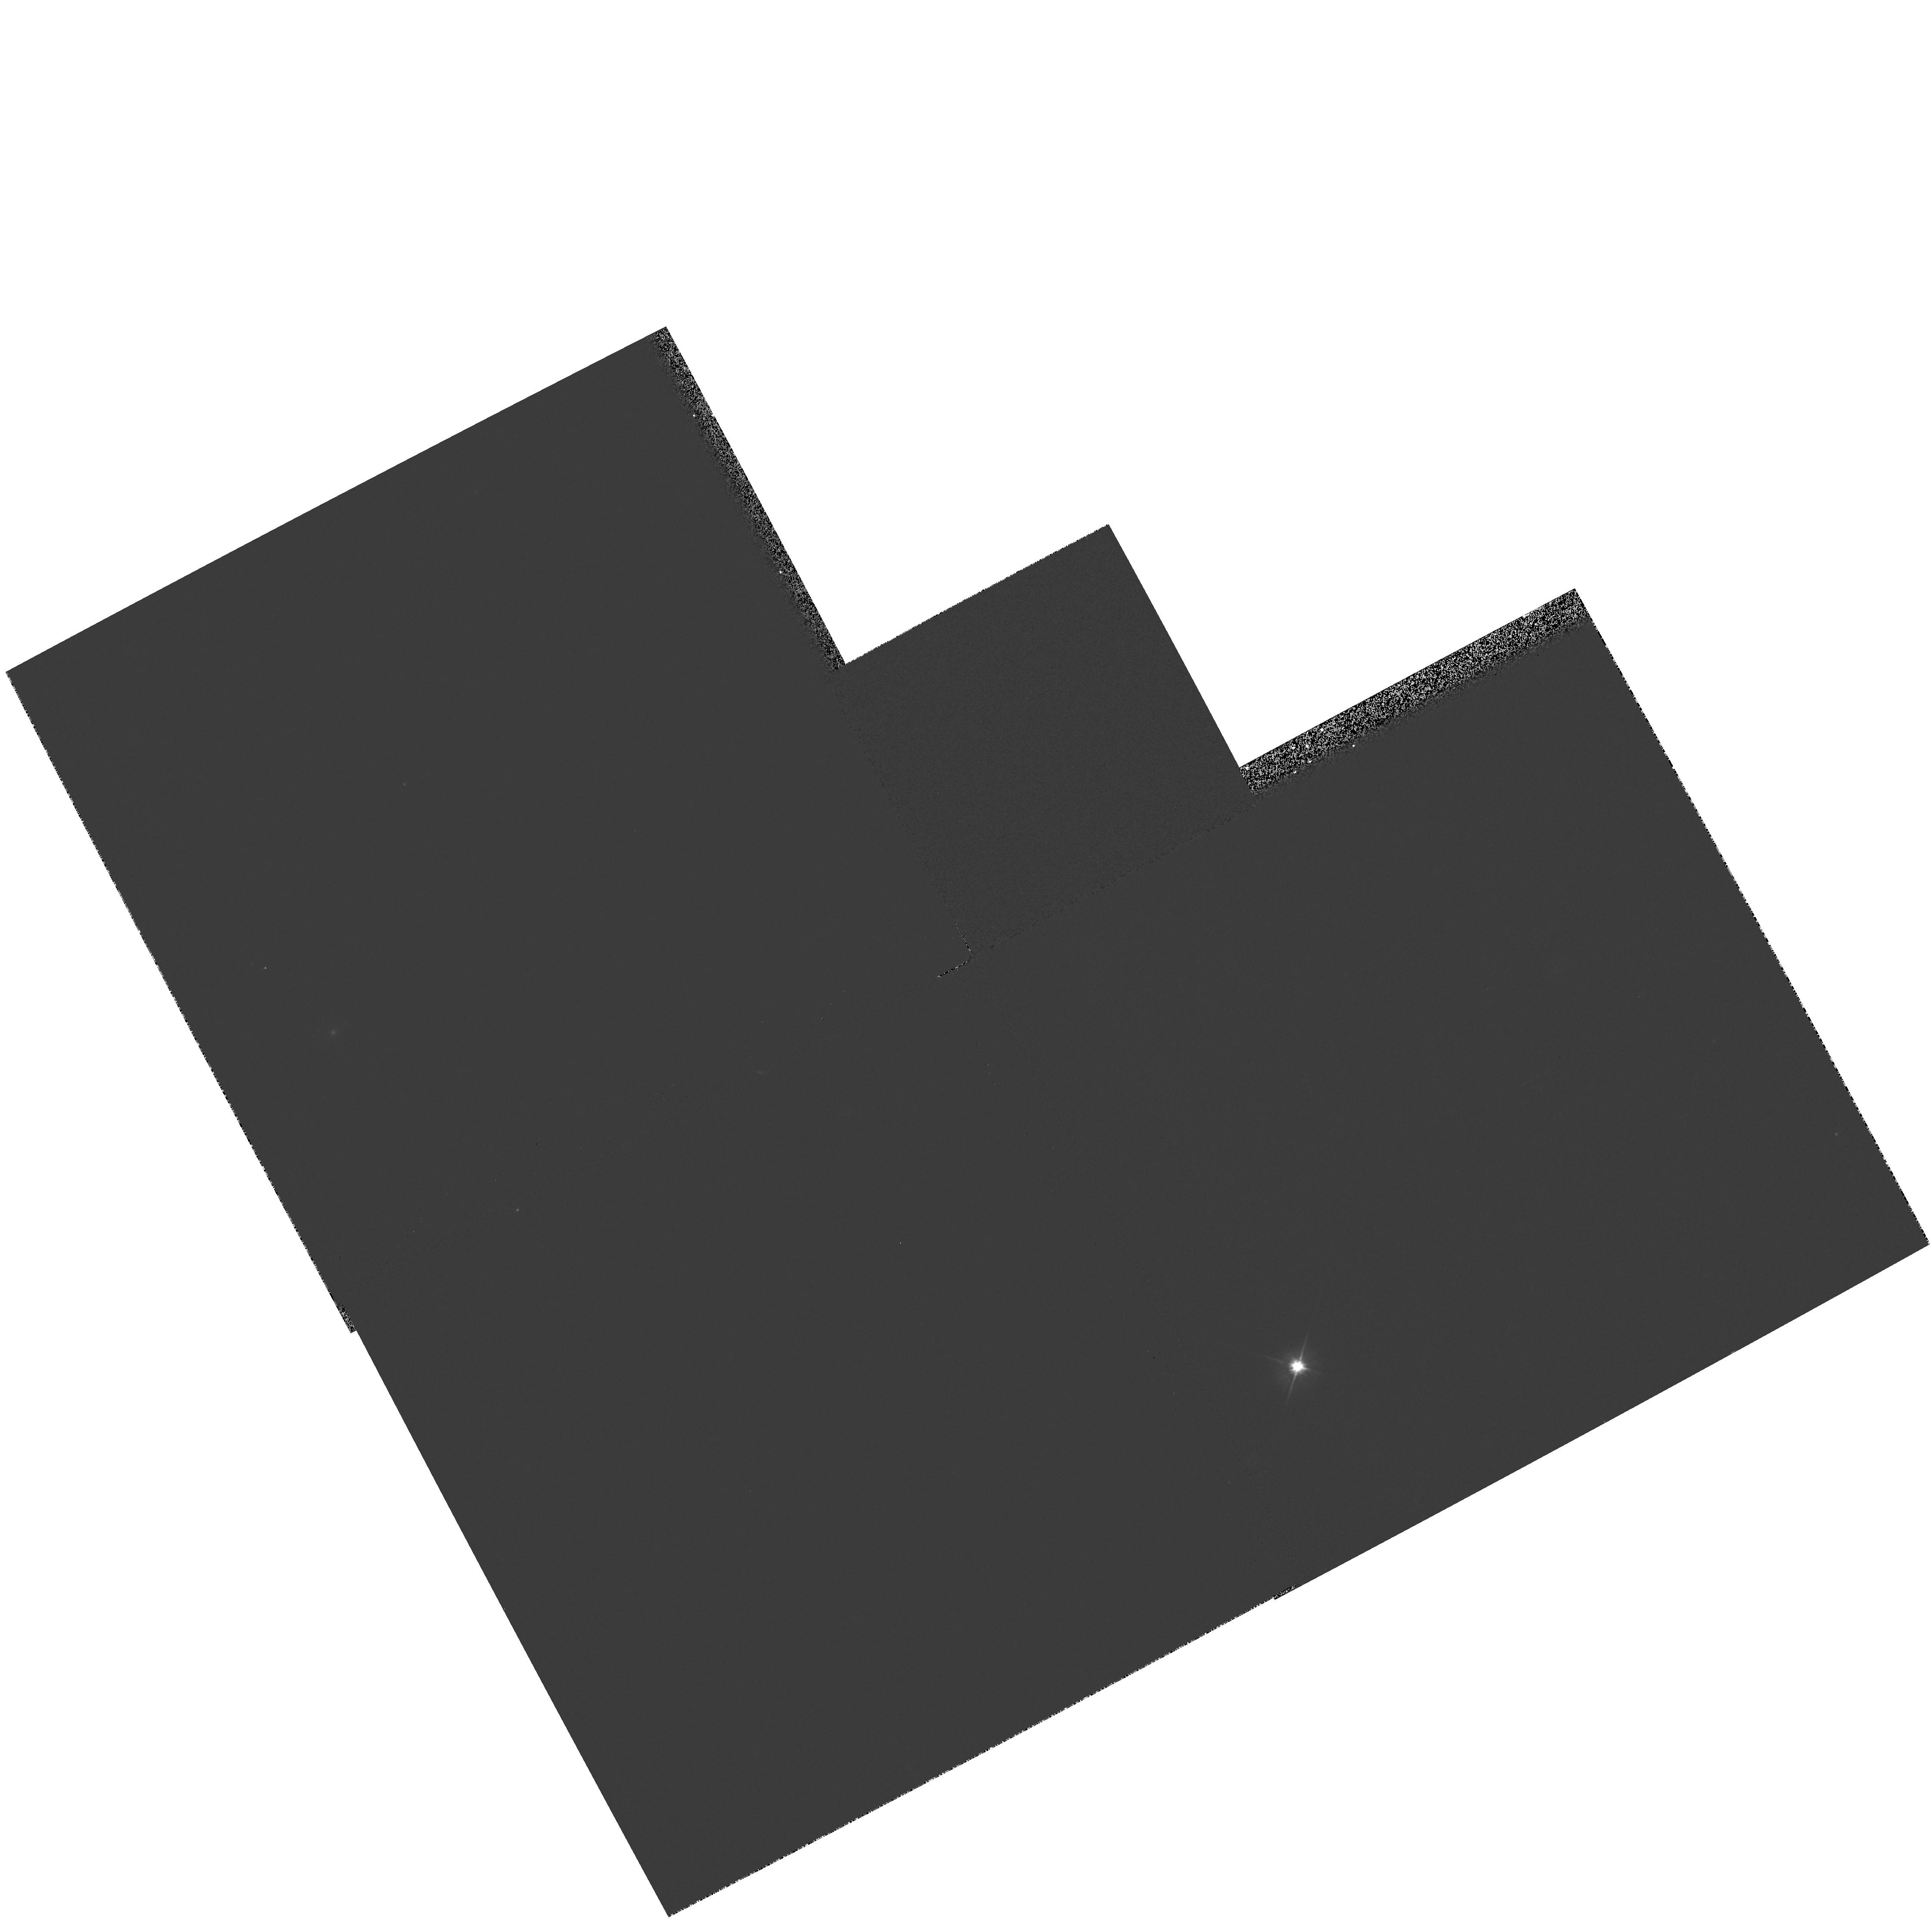
Target: NGC4194. Instrument: WFPC2/PC. Filter: F606W. Exposure: 1 min. Observation ID: hst_7561_01_wfpc2_pc_f606w_u4ut01

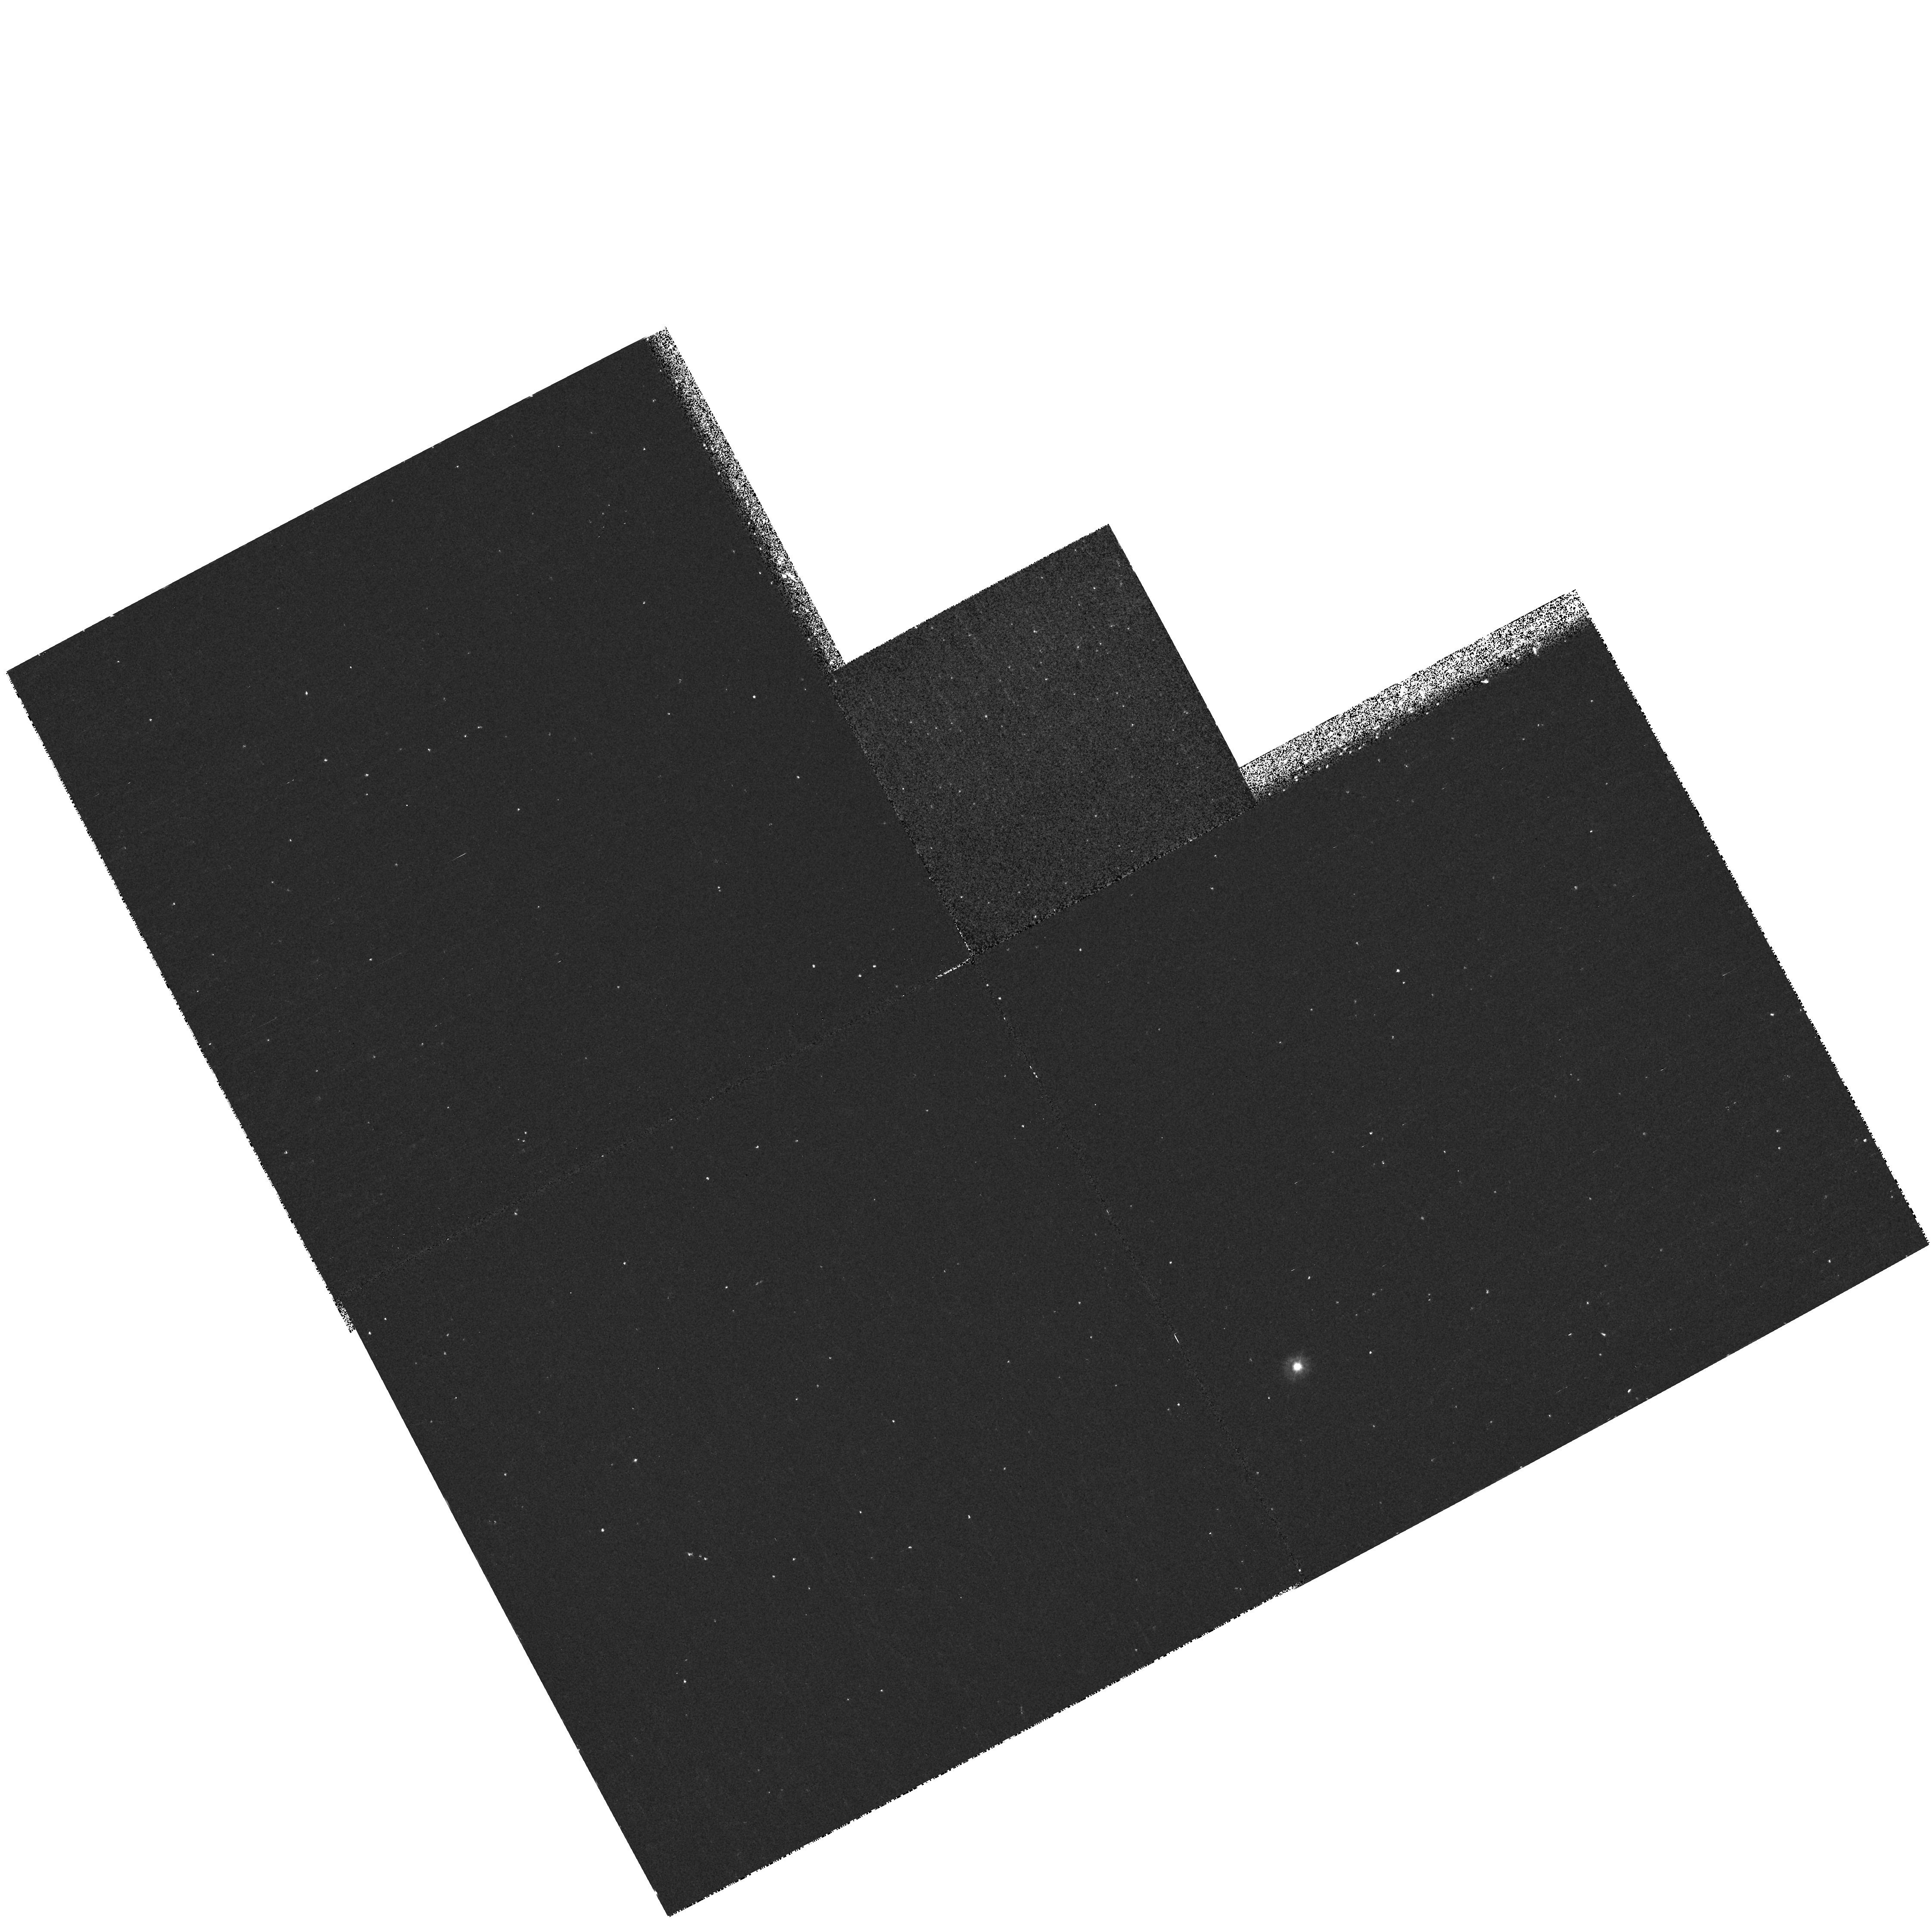
Target: NGC4194. Instrument: WFPC2/PC. Filter: F300W. Exposure: 20 min. Observation ID: hst_7561_01_wfpc2_pc_f300w_u4ut01

STIS GTO Observations (PI: Weistrop, Donna)

The long slit capabilities of STIS will be used to investigate the stellar population and interstellar environment of the galaxy NGC 4194. Imaging of galaxies with WFPC2 has indicated the presence of knots of blue stars in many galaxies. It has been suggested that these knots may be young globular clusters. Ultraviolet and visible wavelength STIS images of NGC 4194 will determine whether such knots are present in this galaxy. The imaging will be used to identify the location and strength of these knots. We will then select a slit orientation or orientations for STIS to obtain ultraviolet and visible wavelength spectra of as many knots as possible, to investigate the characteristics of the objects in these regions. Because we will obtain spectra over the entire STIS wavelength range, we will also be able to analyze nebular lines produced in HII regions in this galaxy. Parallel observations around the galaxies will search for young star clusters or faint companions which may have stimulated the starburst activity.